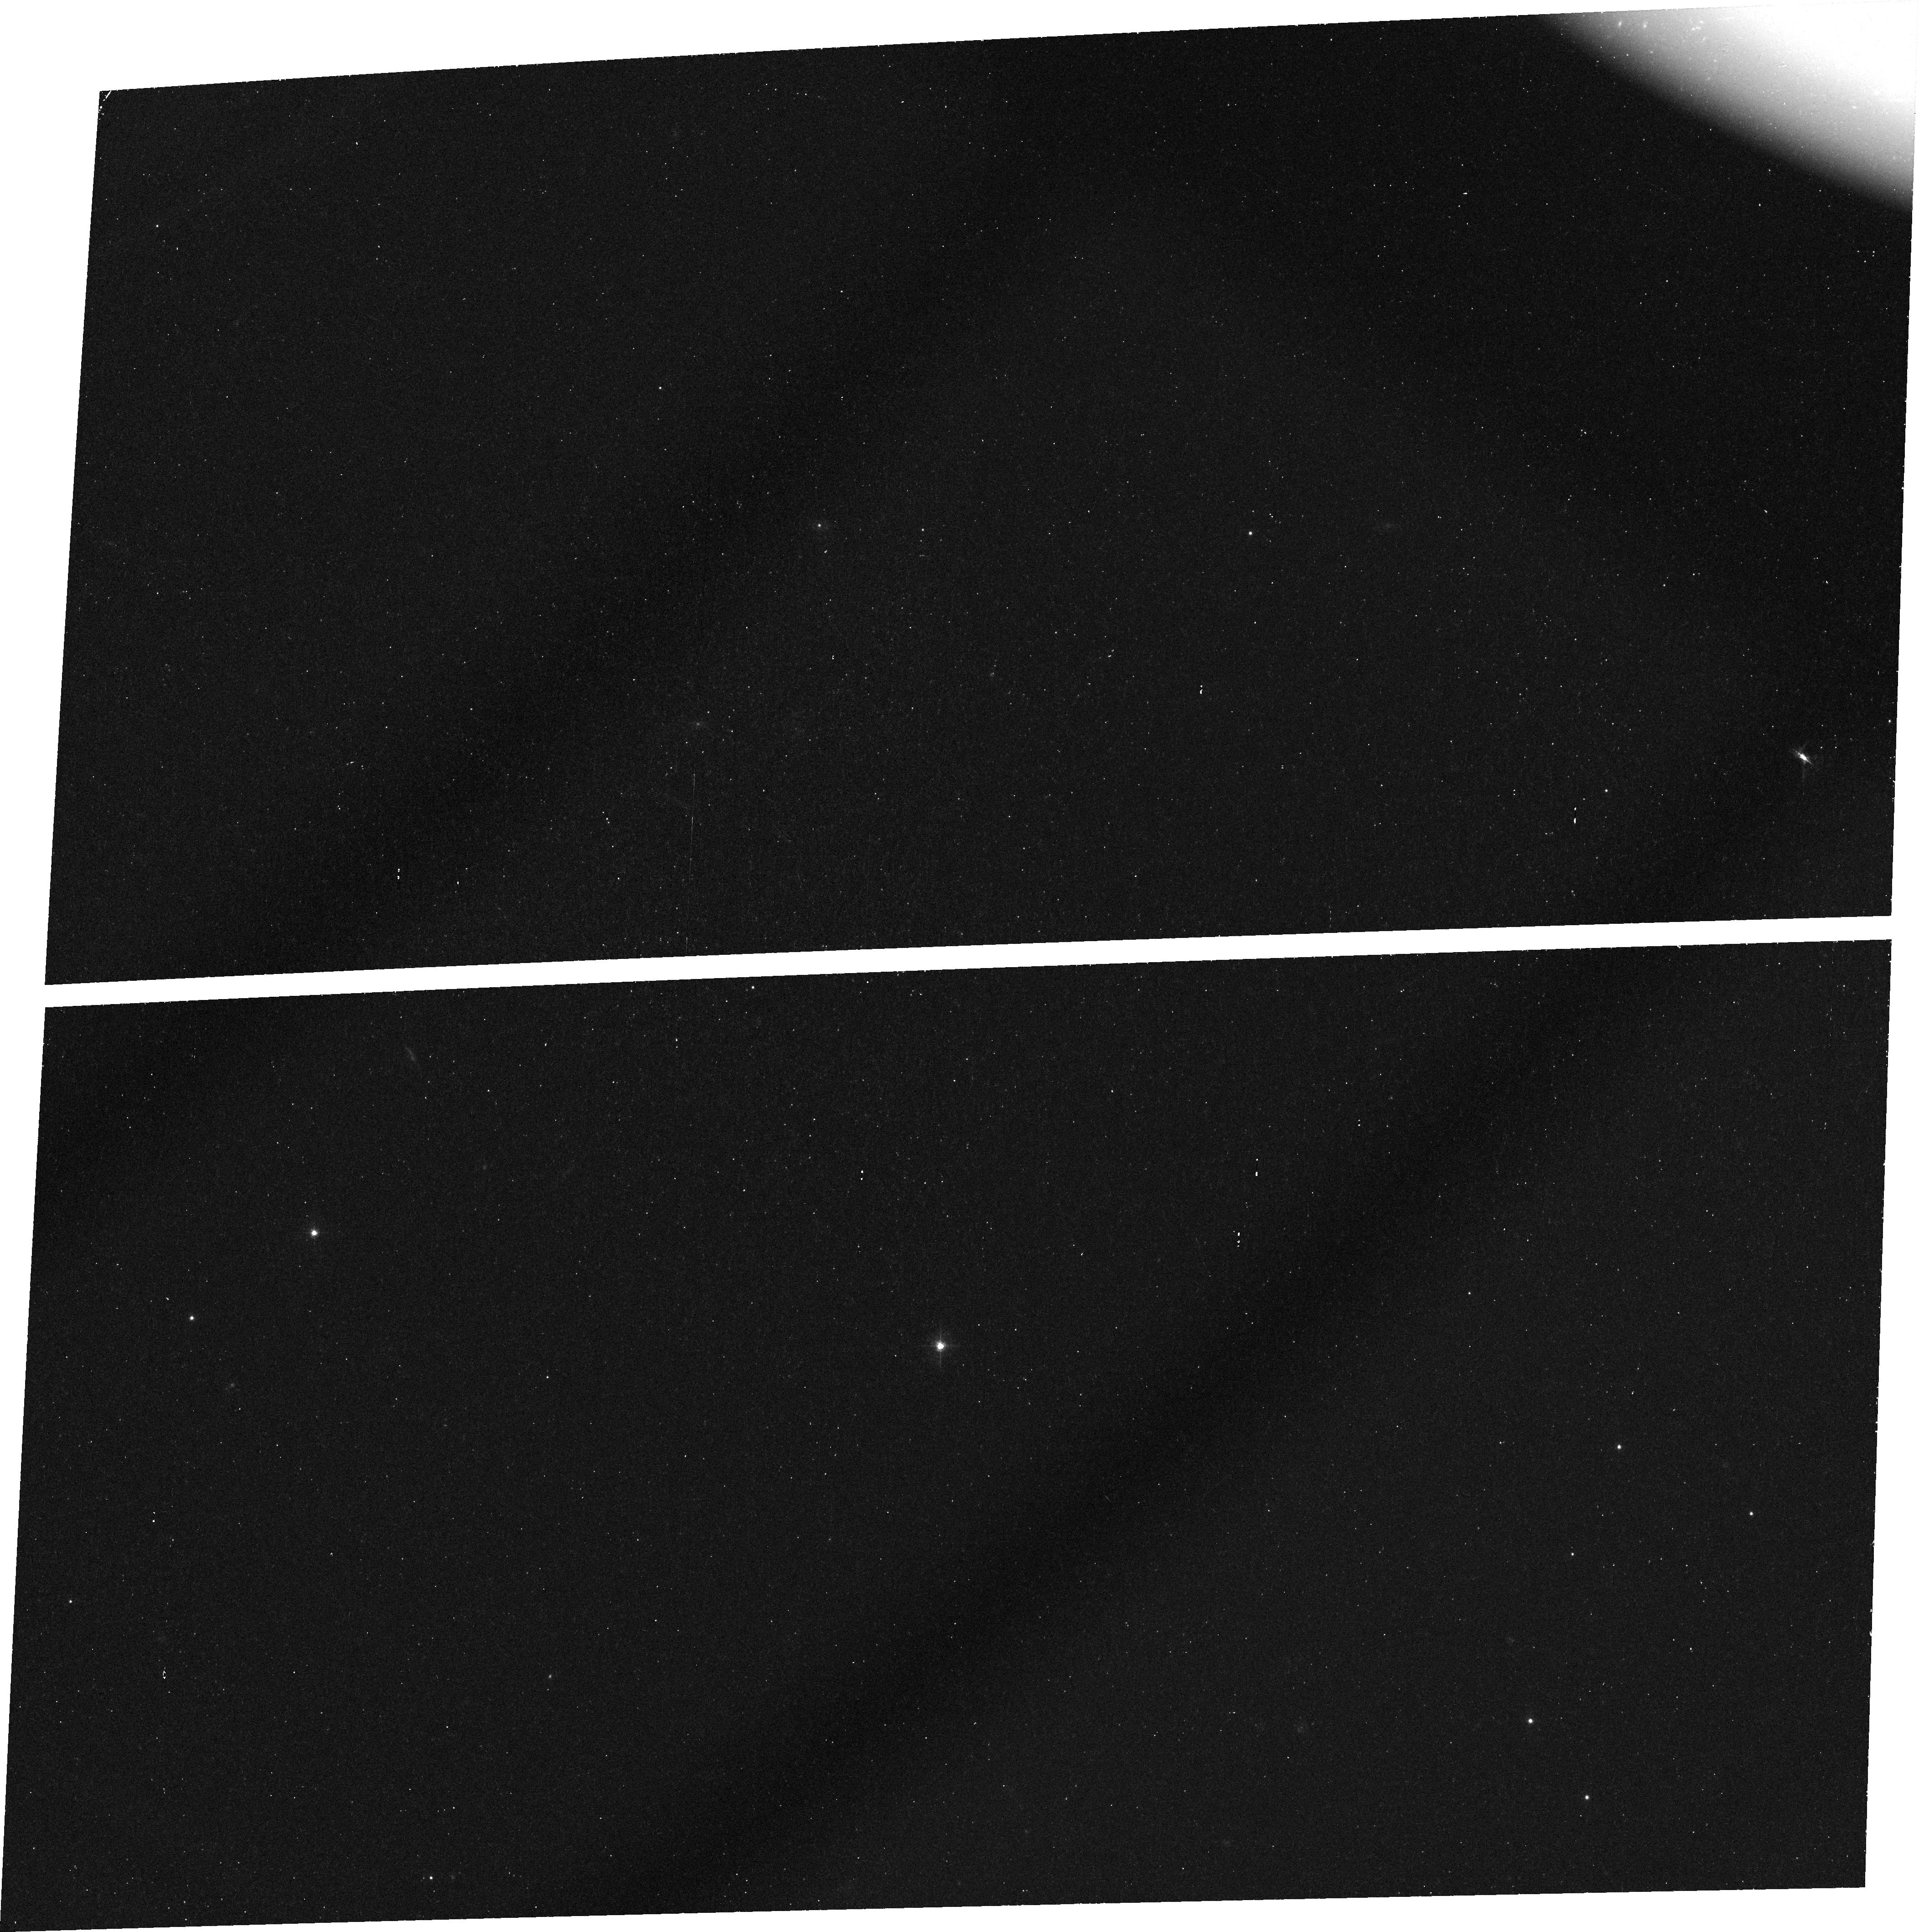
Target: FIRST-J1556+3517. Instrument: ACS/WFC. Filter: FR601N. Exposure: 42 min. Observation ID: j8ez51010

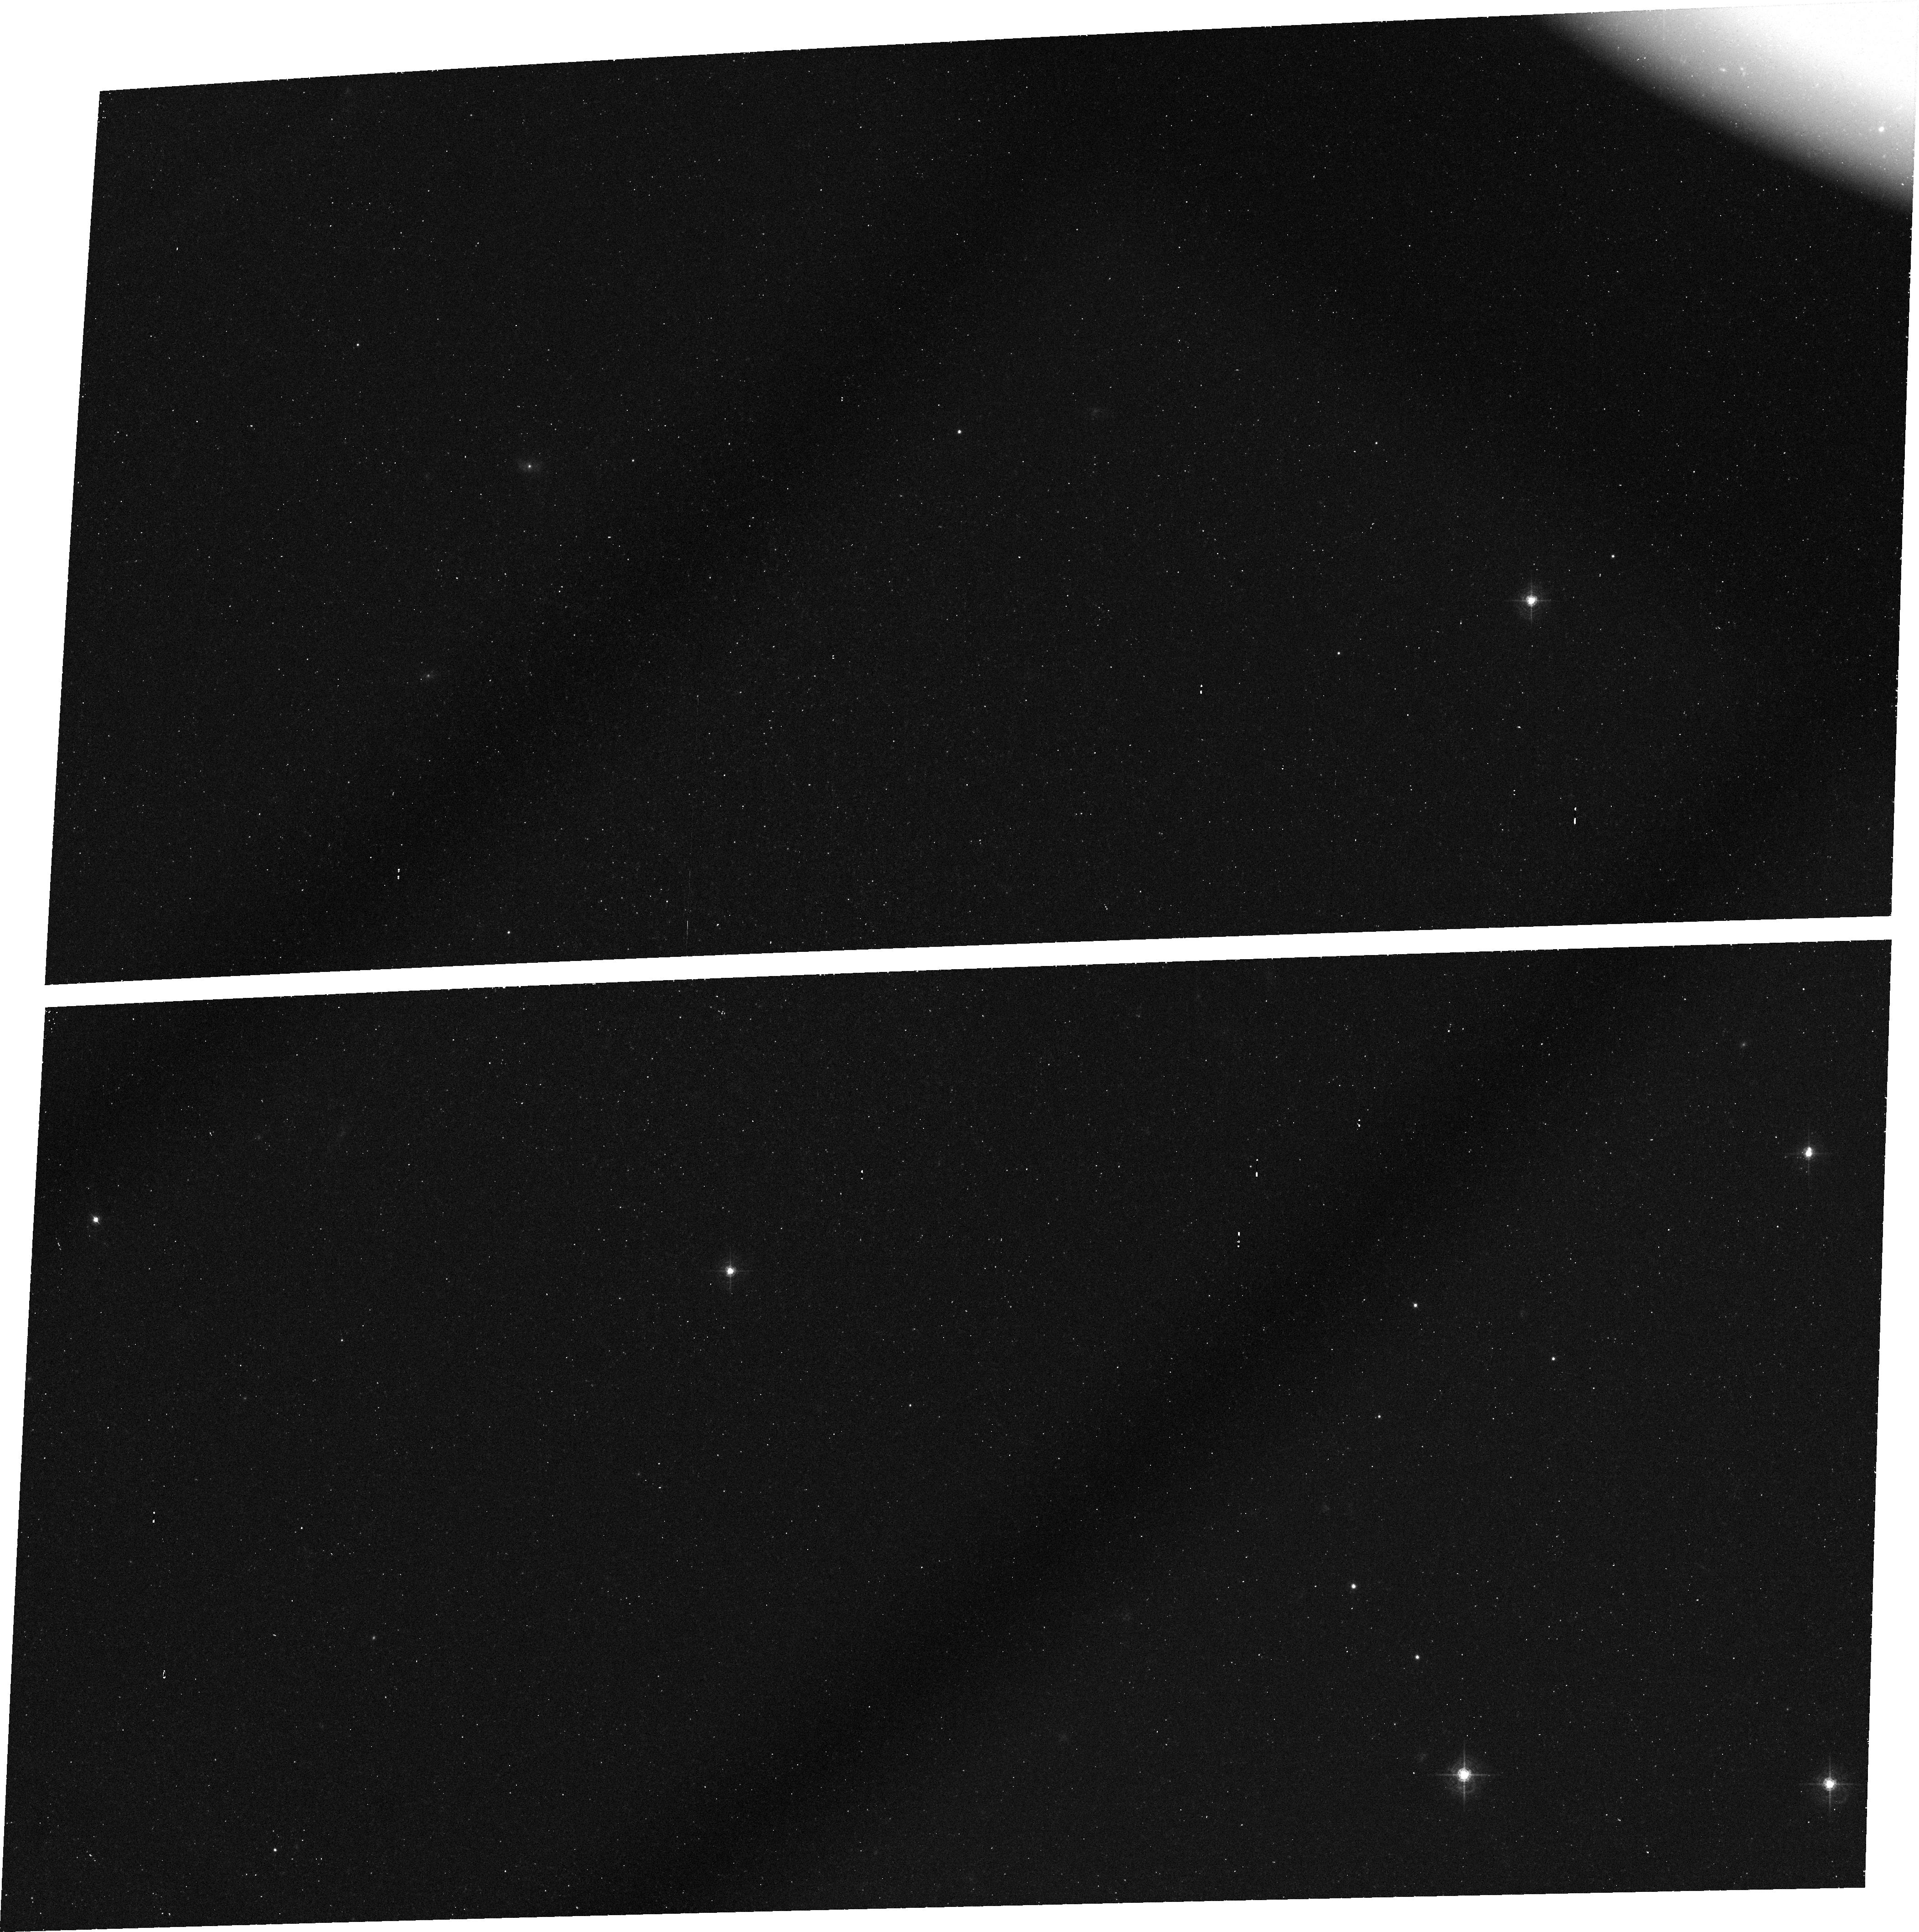
Target: FIRST-J1556+3517. Instrument: ACS/WFC. Filter: FR601N. Exposure: 45 min. Observation ID: j8ez01050

The Natural Occulting Disk and Host Galaxy of the Red BAL Quasar FIRST J1556+3517 (PI: Brotherton, Michael S.)

We propose an innovative imaging observation of the host galaxy of the red, broad absorption line (BAL) quasar FIRST J1556+3517. This object is already noteworthy as being the first radio-loud BAL quasar, and moreover a member of the very rare class of ``Fe-LoBAL'' quasars. FIRST J1556+3517 also has the unique property (out of some 60+ BALQSOs) of having unpolarized BAL troughs wider than the bandpass of the linear ramp filter of ACS. This unpolarized trough light most likely arises from stars comprising the host galaxy of FIRST J1556+3517. In this special quasar exists a natural occulting disk -- the BAL outflow -- and the opportunity to image a quasar host galaxy at high redshift without the complications of separating out the quasar. Red low-ionization BAL quasars like FIRST J1556+3517 have been hypothesized to be young merger products with high accretion rates and active star formation, perhaps representing a key evolutionary state in the lifetime of massive galaxies.